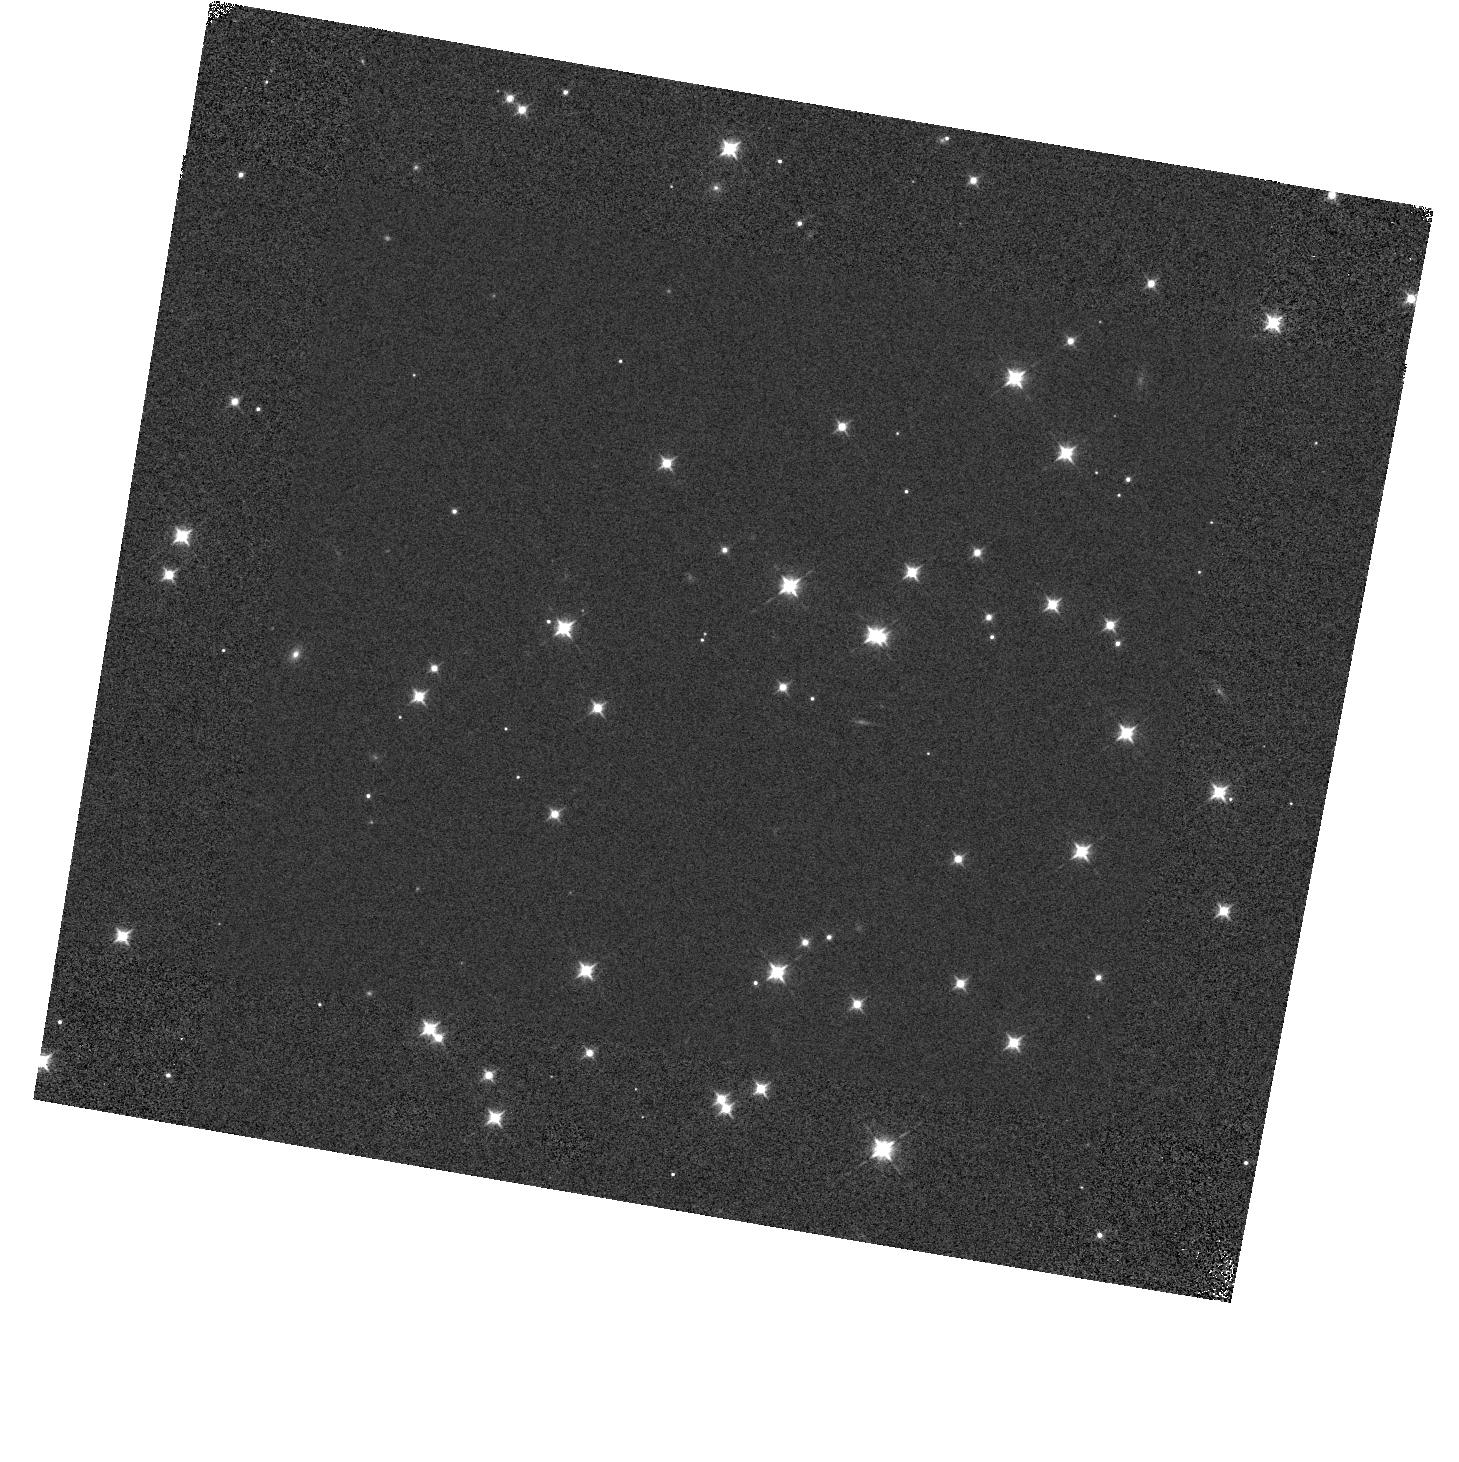
Target: NGC188-58-OFF1
Instrument: WFC3/IR
Filter: F098M
Exposure: 1 min
Observation ID: hst_11920_01_wfc3_ir_f098m_ibck01

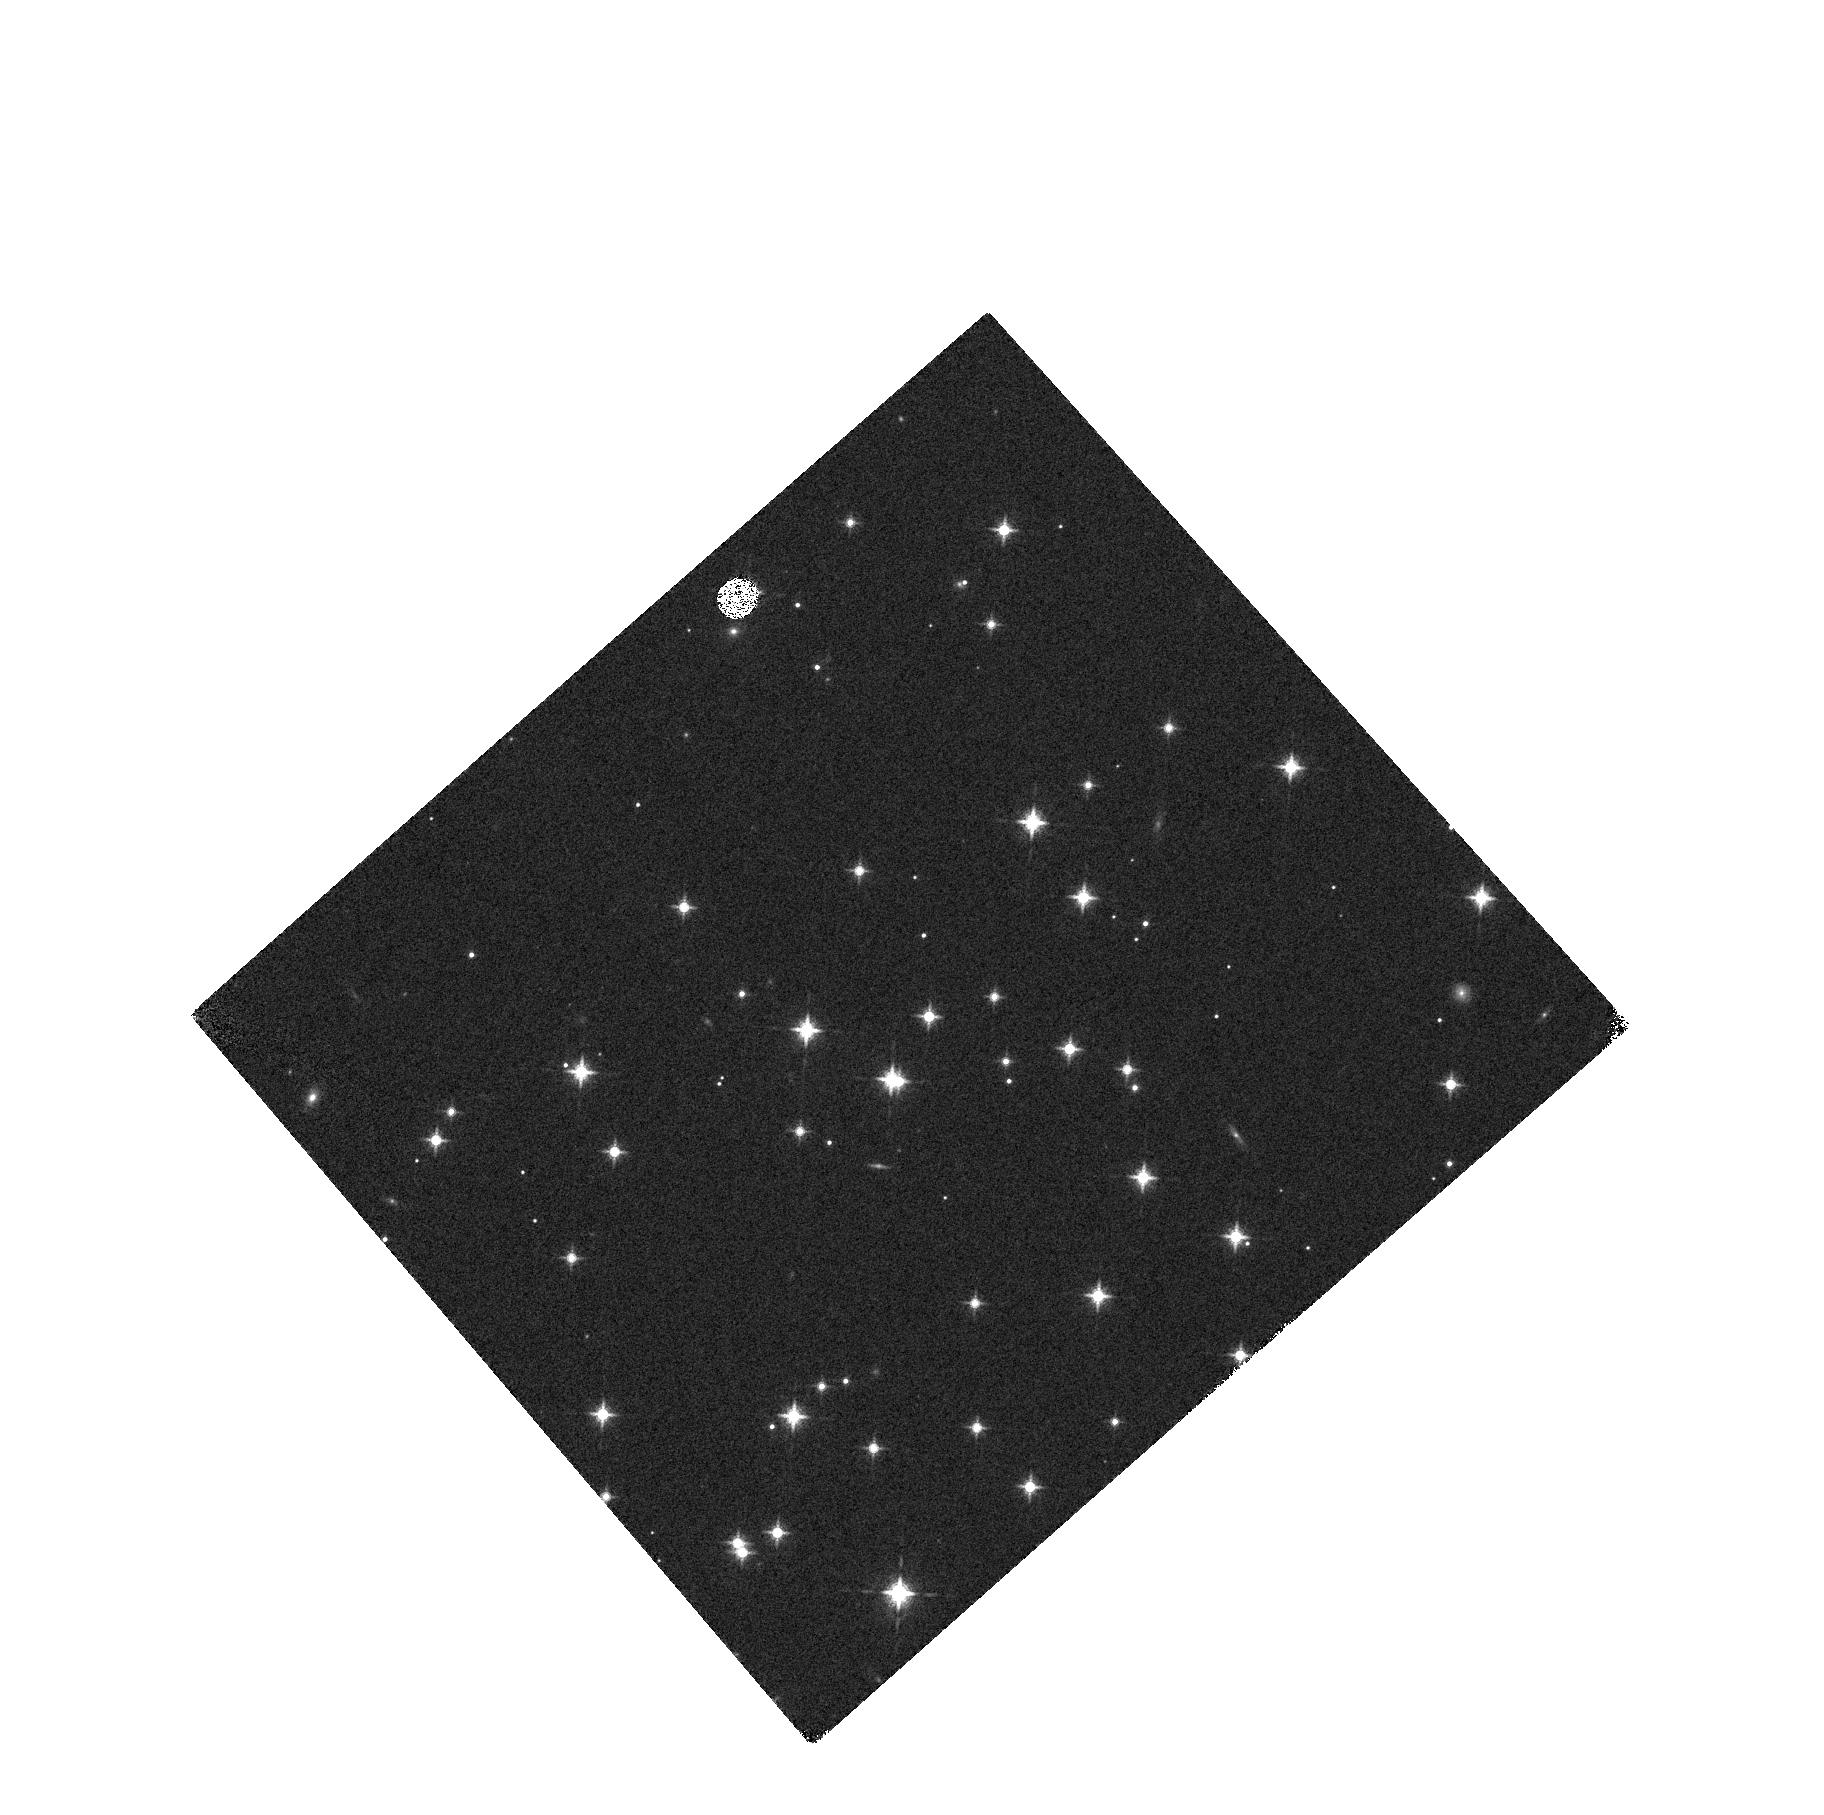
Target: NGC188-58
Instrument: WFC3/IR
Filter: F127M
Exposure: 3 min
Observation ID: hst_11920_02_wfc3_ir_f127m_ibck02

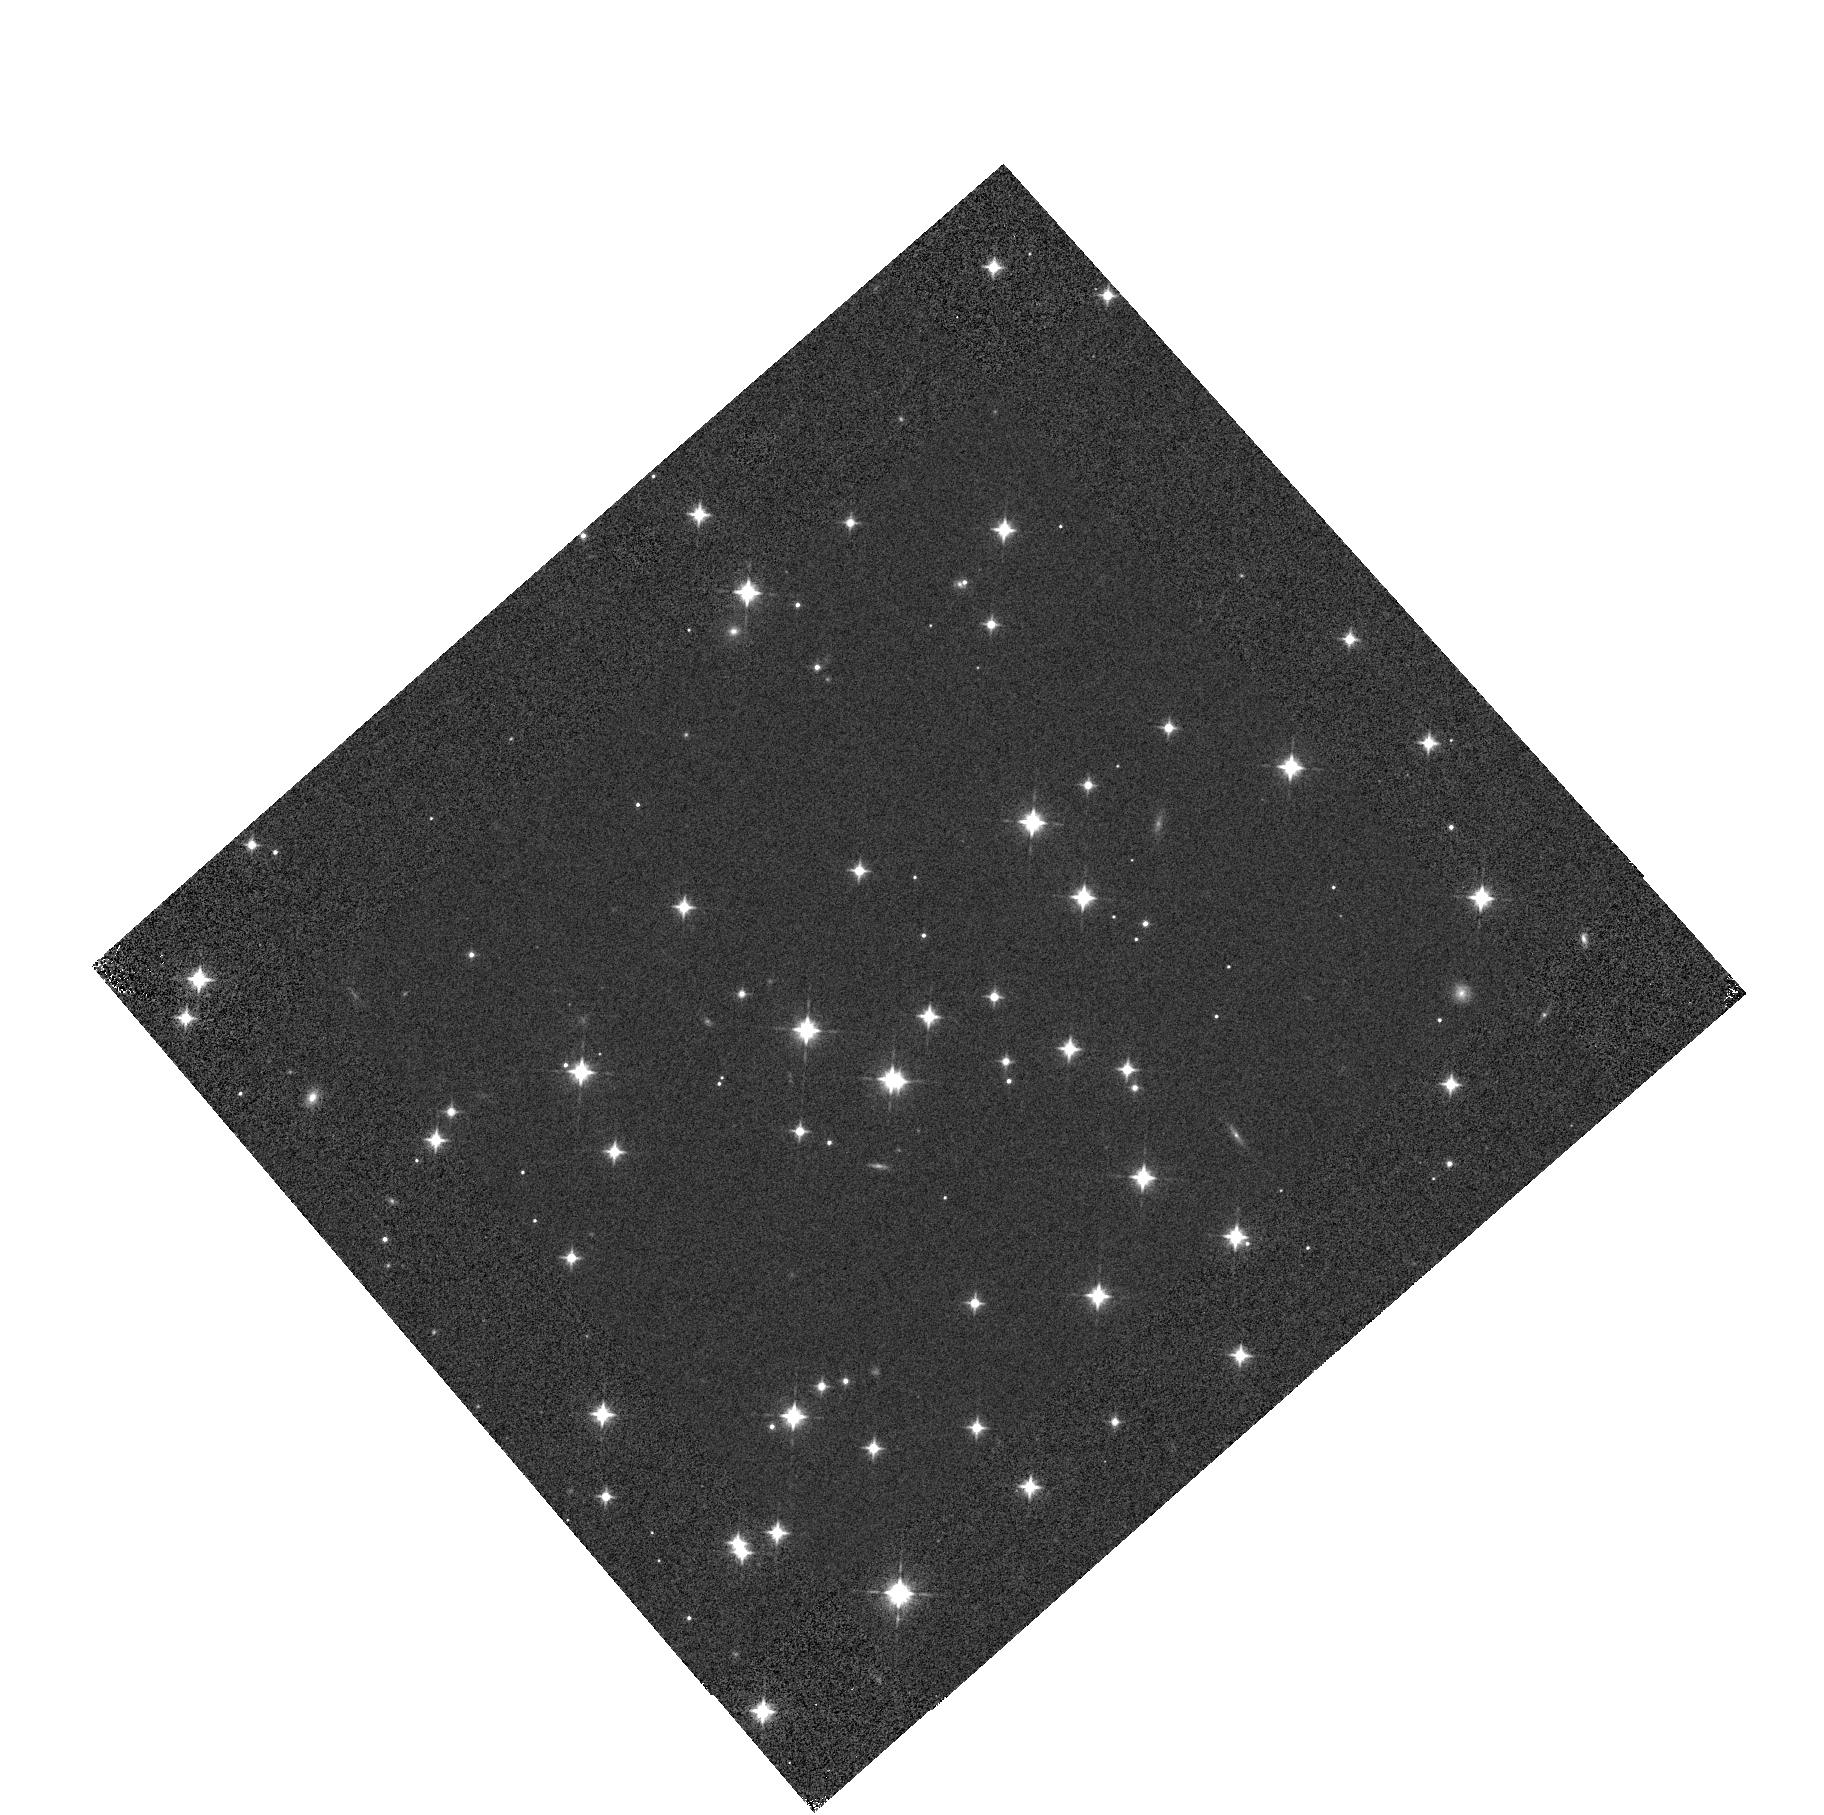
Target: NGC188-58-OFF2
Instrument: WFC3/IR
Filter: F105W
Exposure: 1 min
Observation ID: hst_11920_02_wfc3_ir_f105w_ibck02

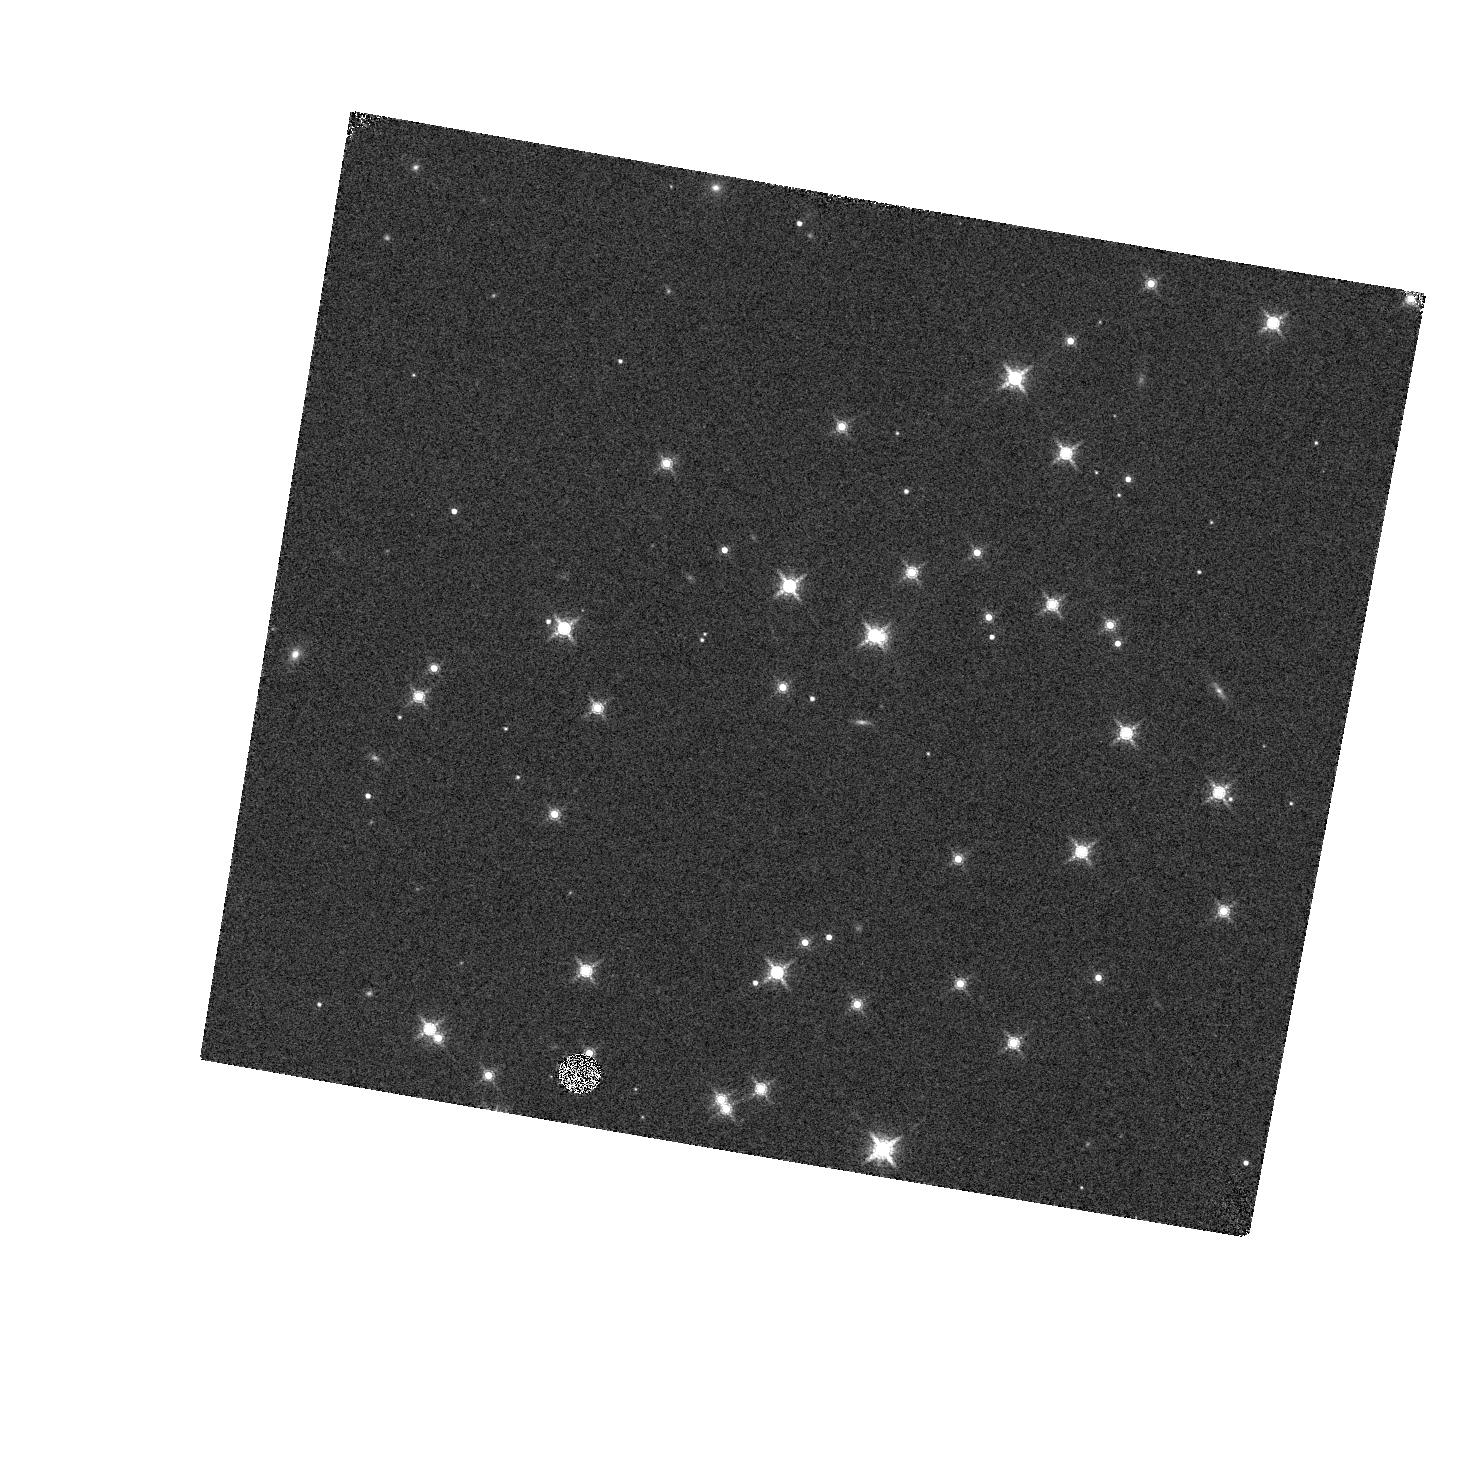
Target: NGC188-58
Instrument: WFC3/IR
Filter: F164N
Exposure: 10 min
Observation ID: hst_11920_01_wfc3_ir_f164n_ibck01

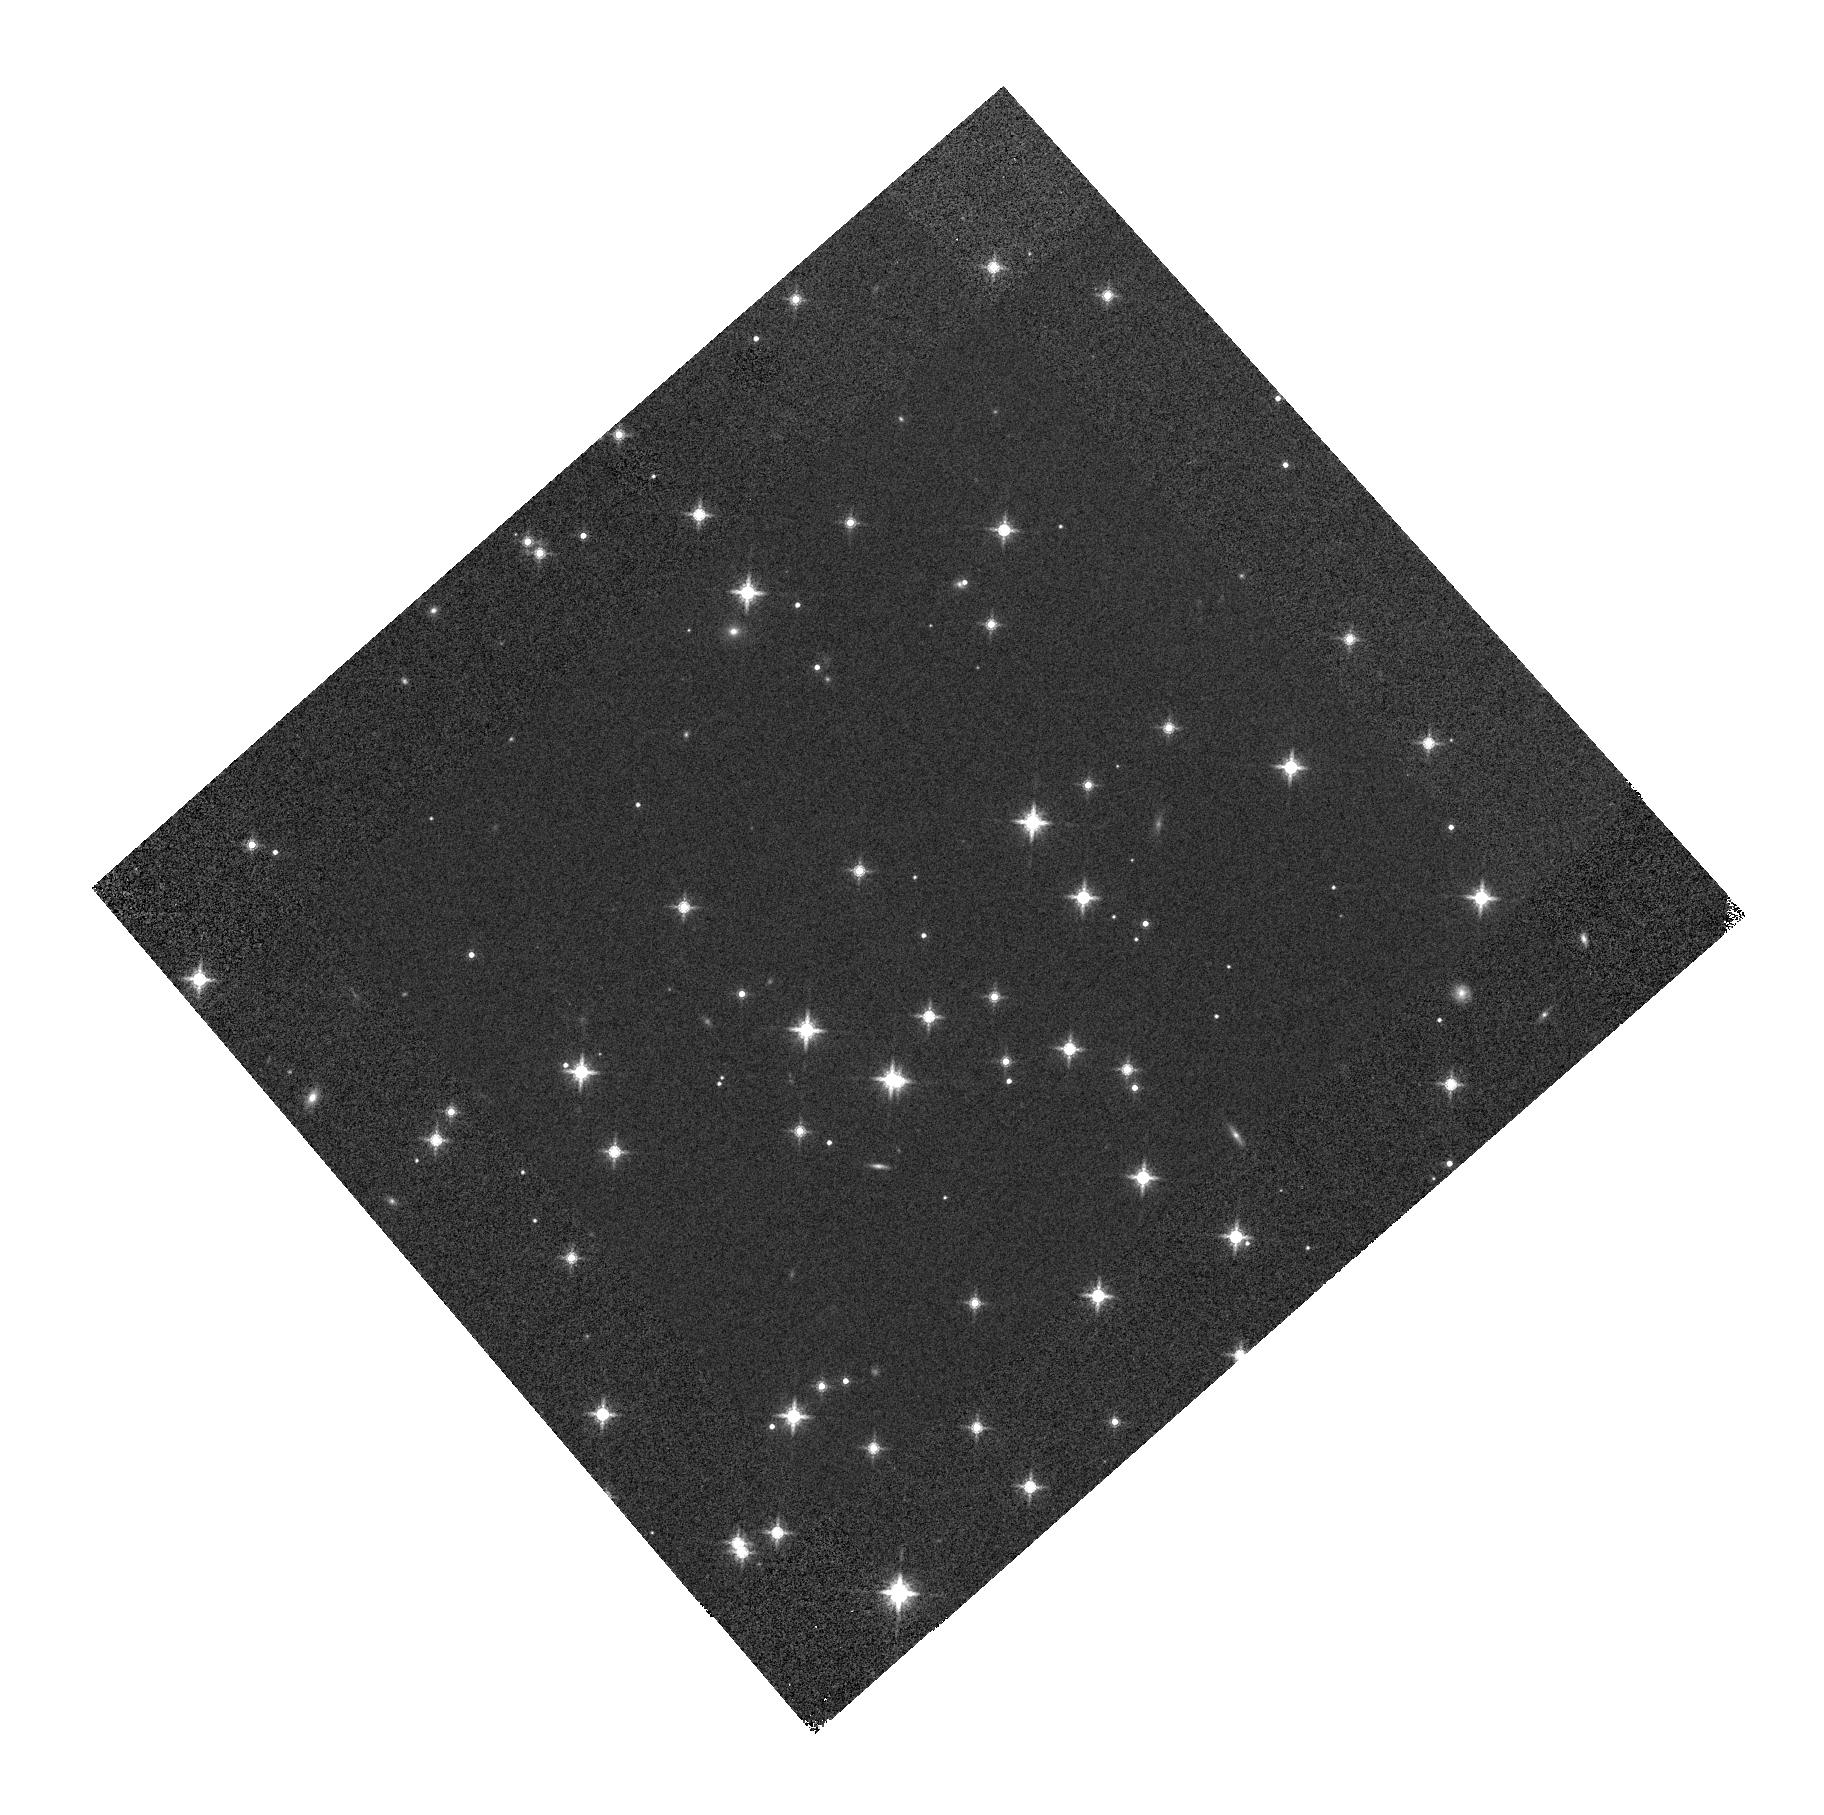
Target: NGC188-58
Instrument: WFC3/IR
Filter: F160W
Exposure: 1 min
Observation ID: hst_11920_02_wfc3_ir_f160w_ibck02

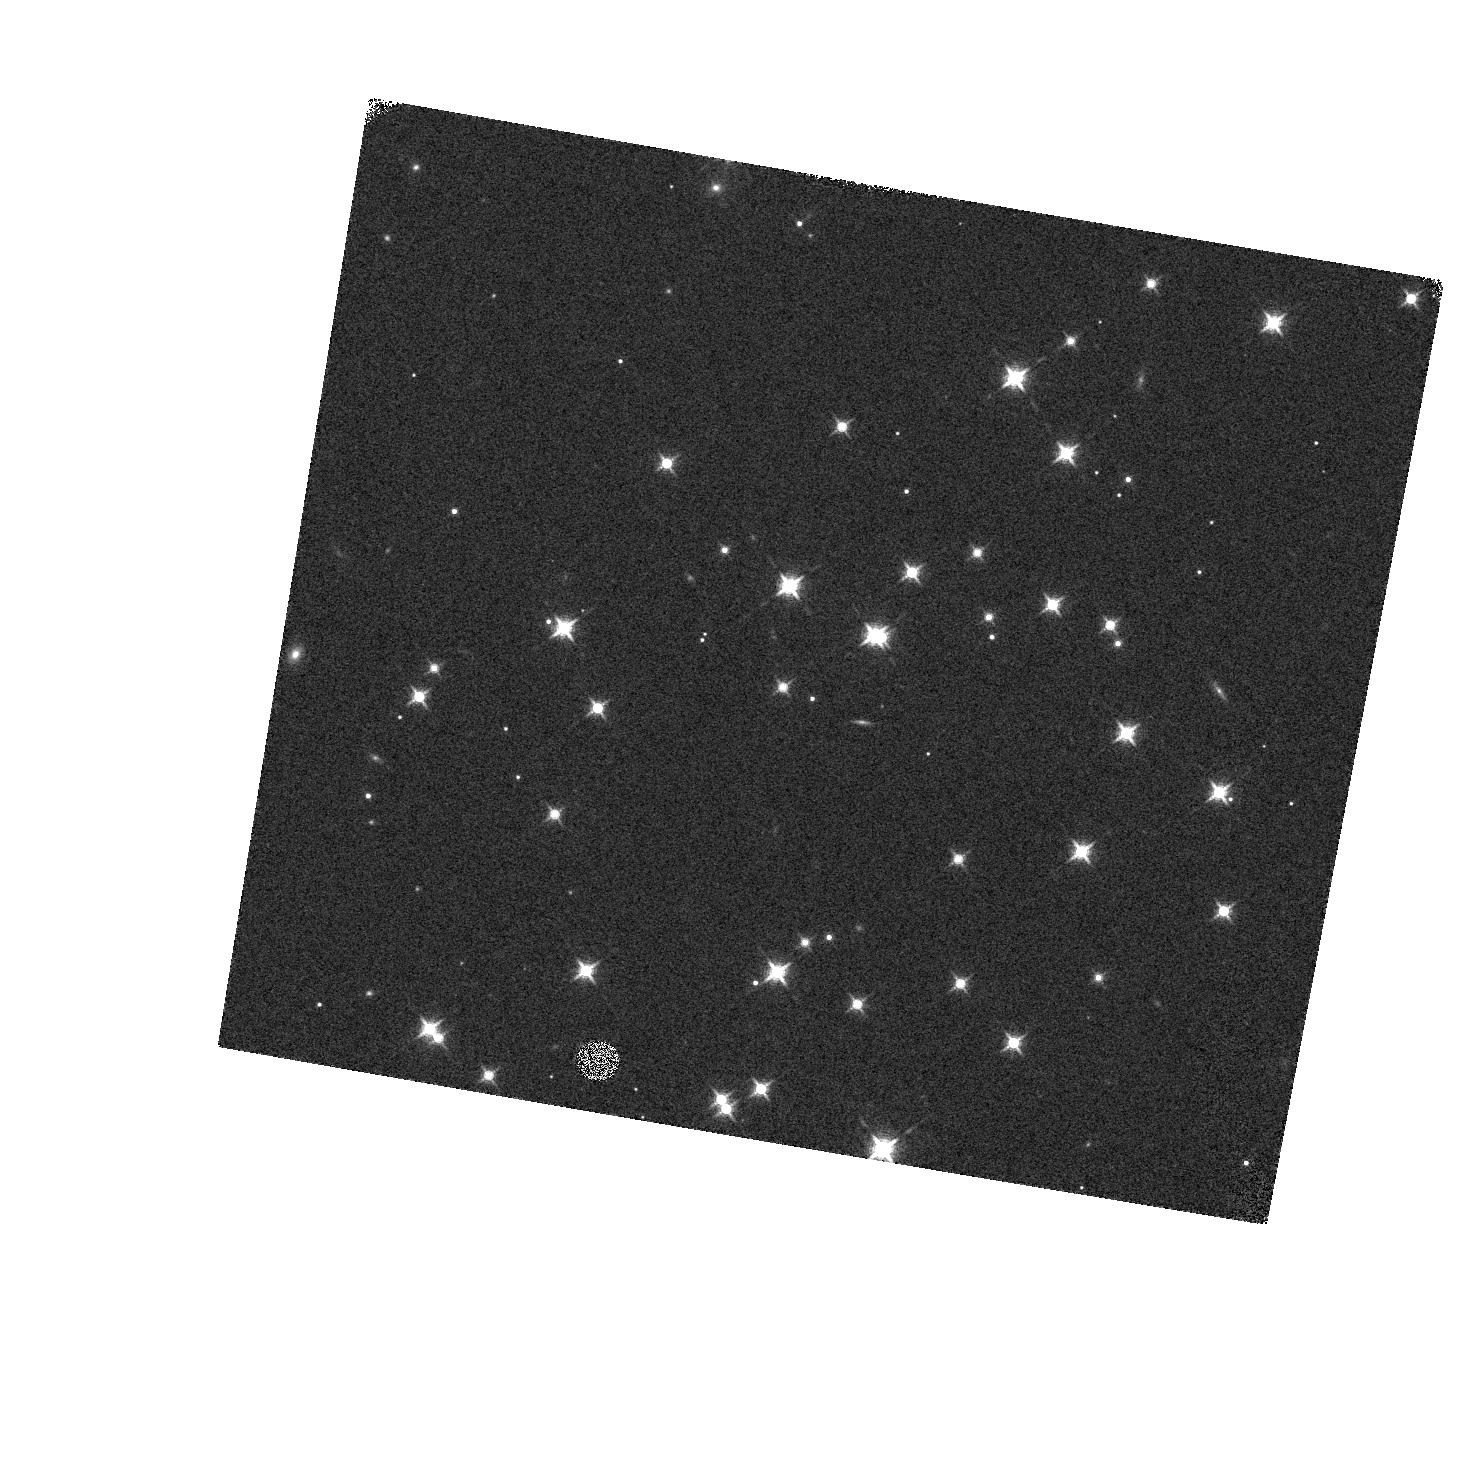
Target: NGC188-58
Instrument: WFC3/IR
Filter: F127M
Exposure: 3 min
Observation ID: hst_11920_01_wfc3_ir_f127m_ibck01

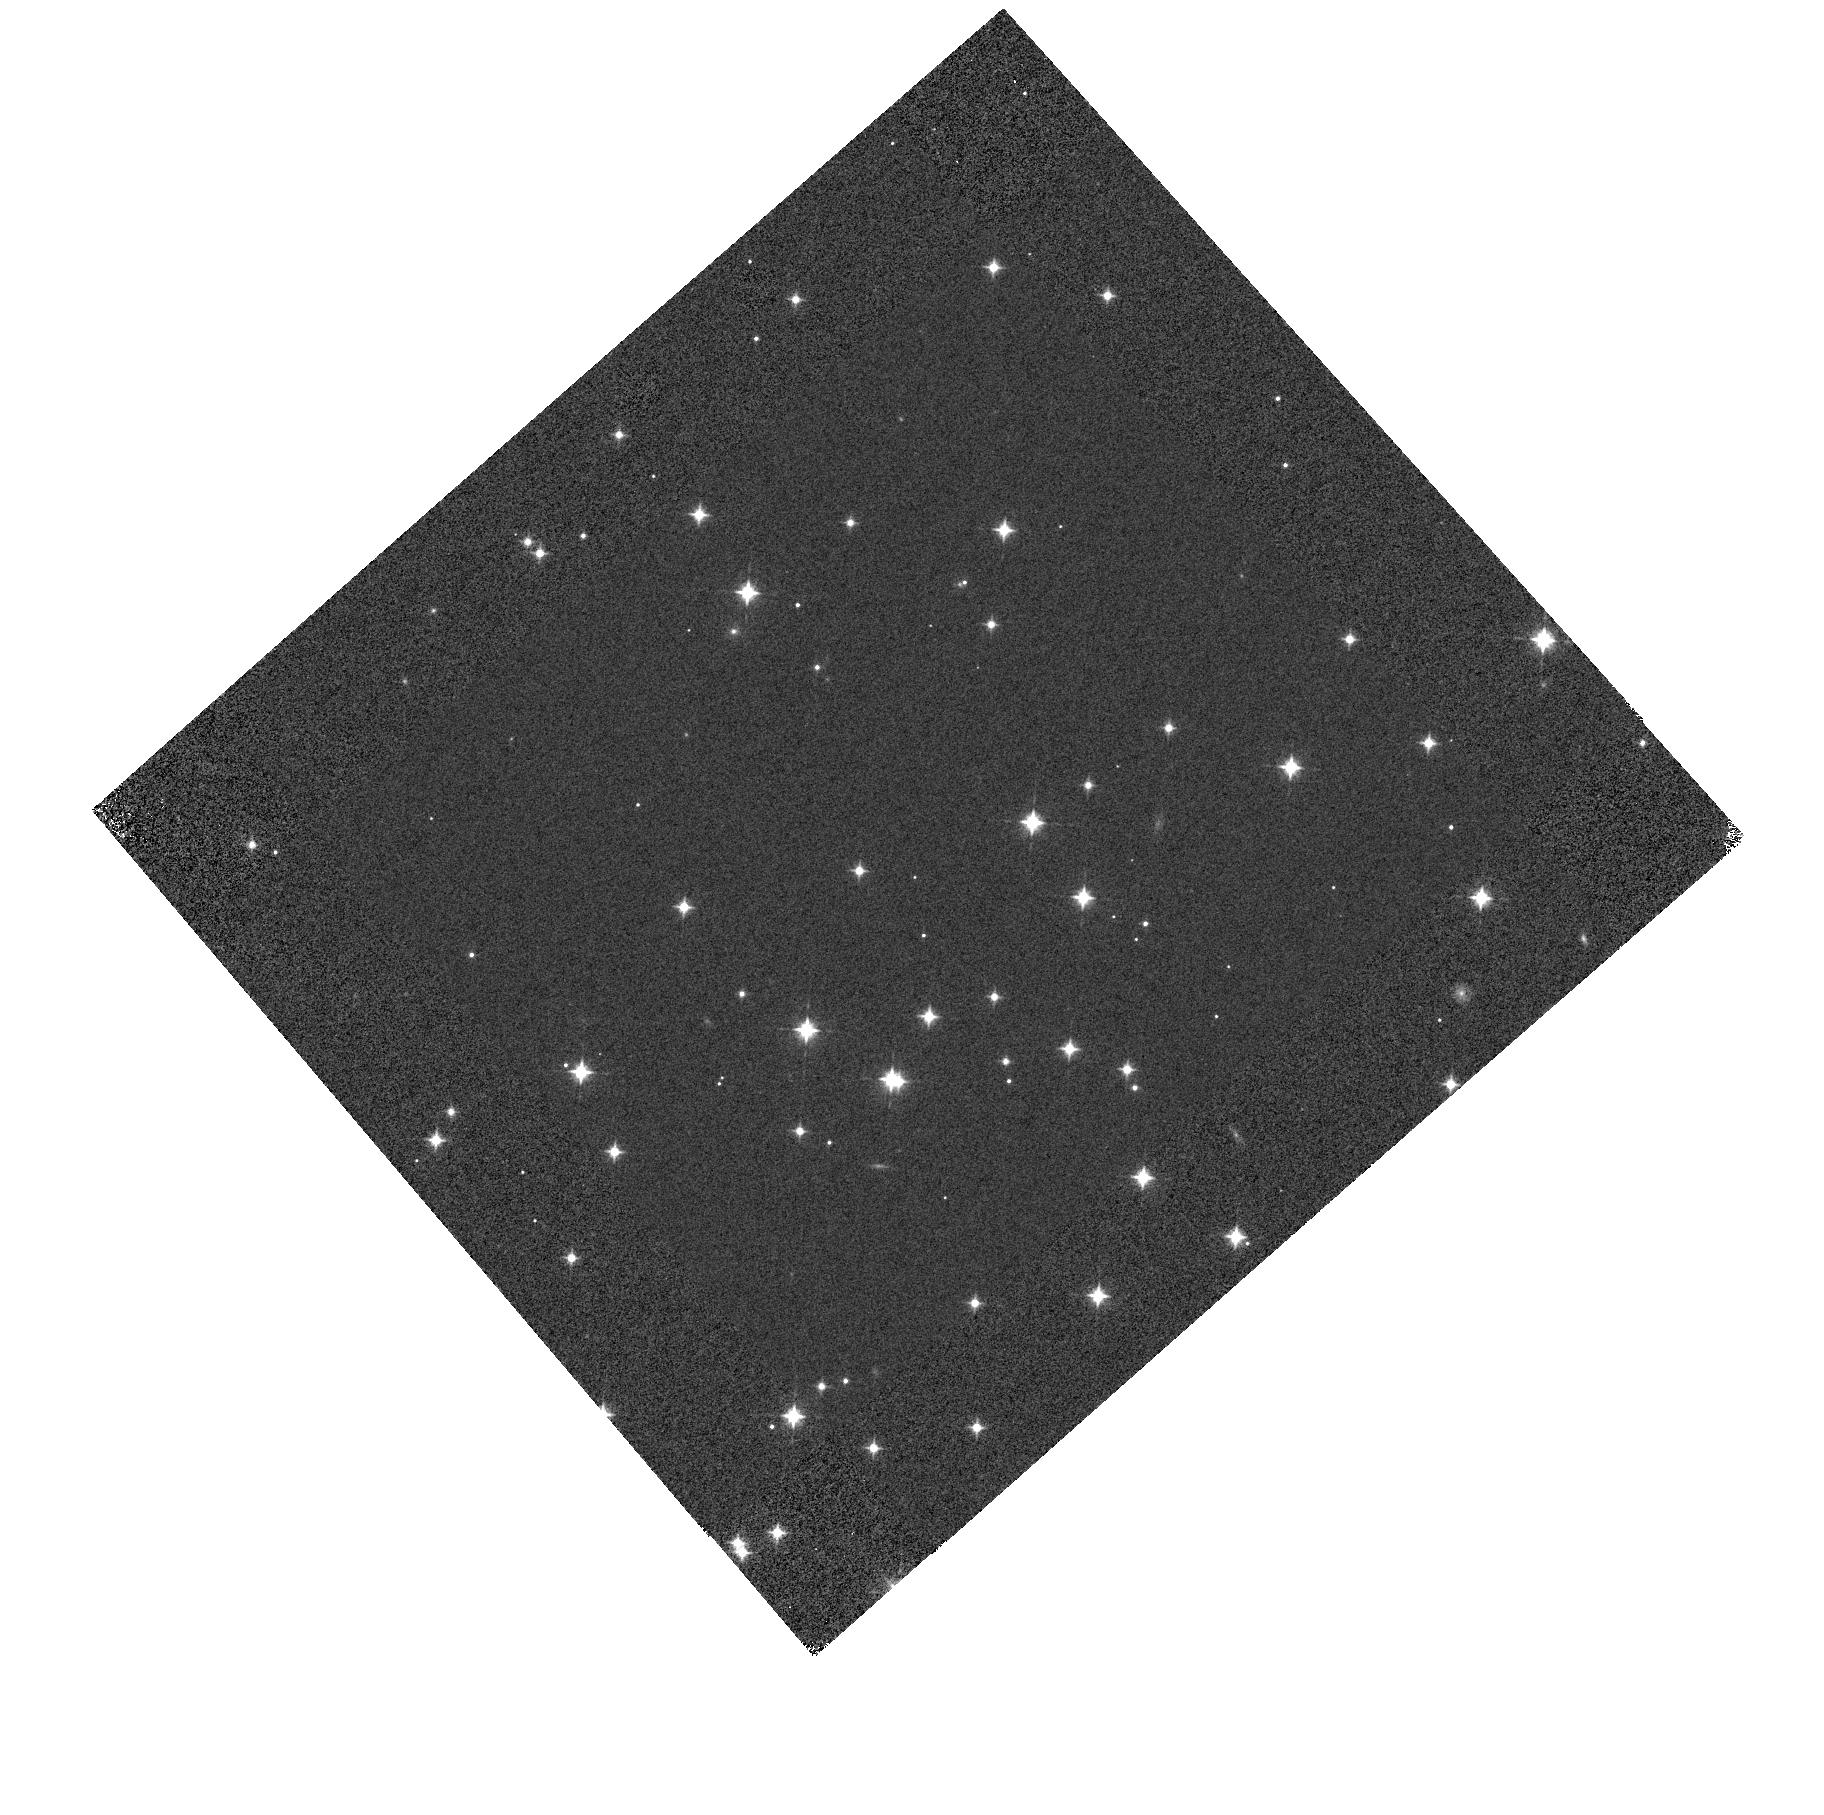
Target: NGC188-58-OFF1
Instrument: WFC3/IR
Filter: F098M
Exposure: 1 min
Observation ID: hst_11920_02_wfc3_ir_f098m_ibck02

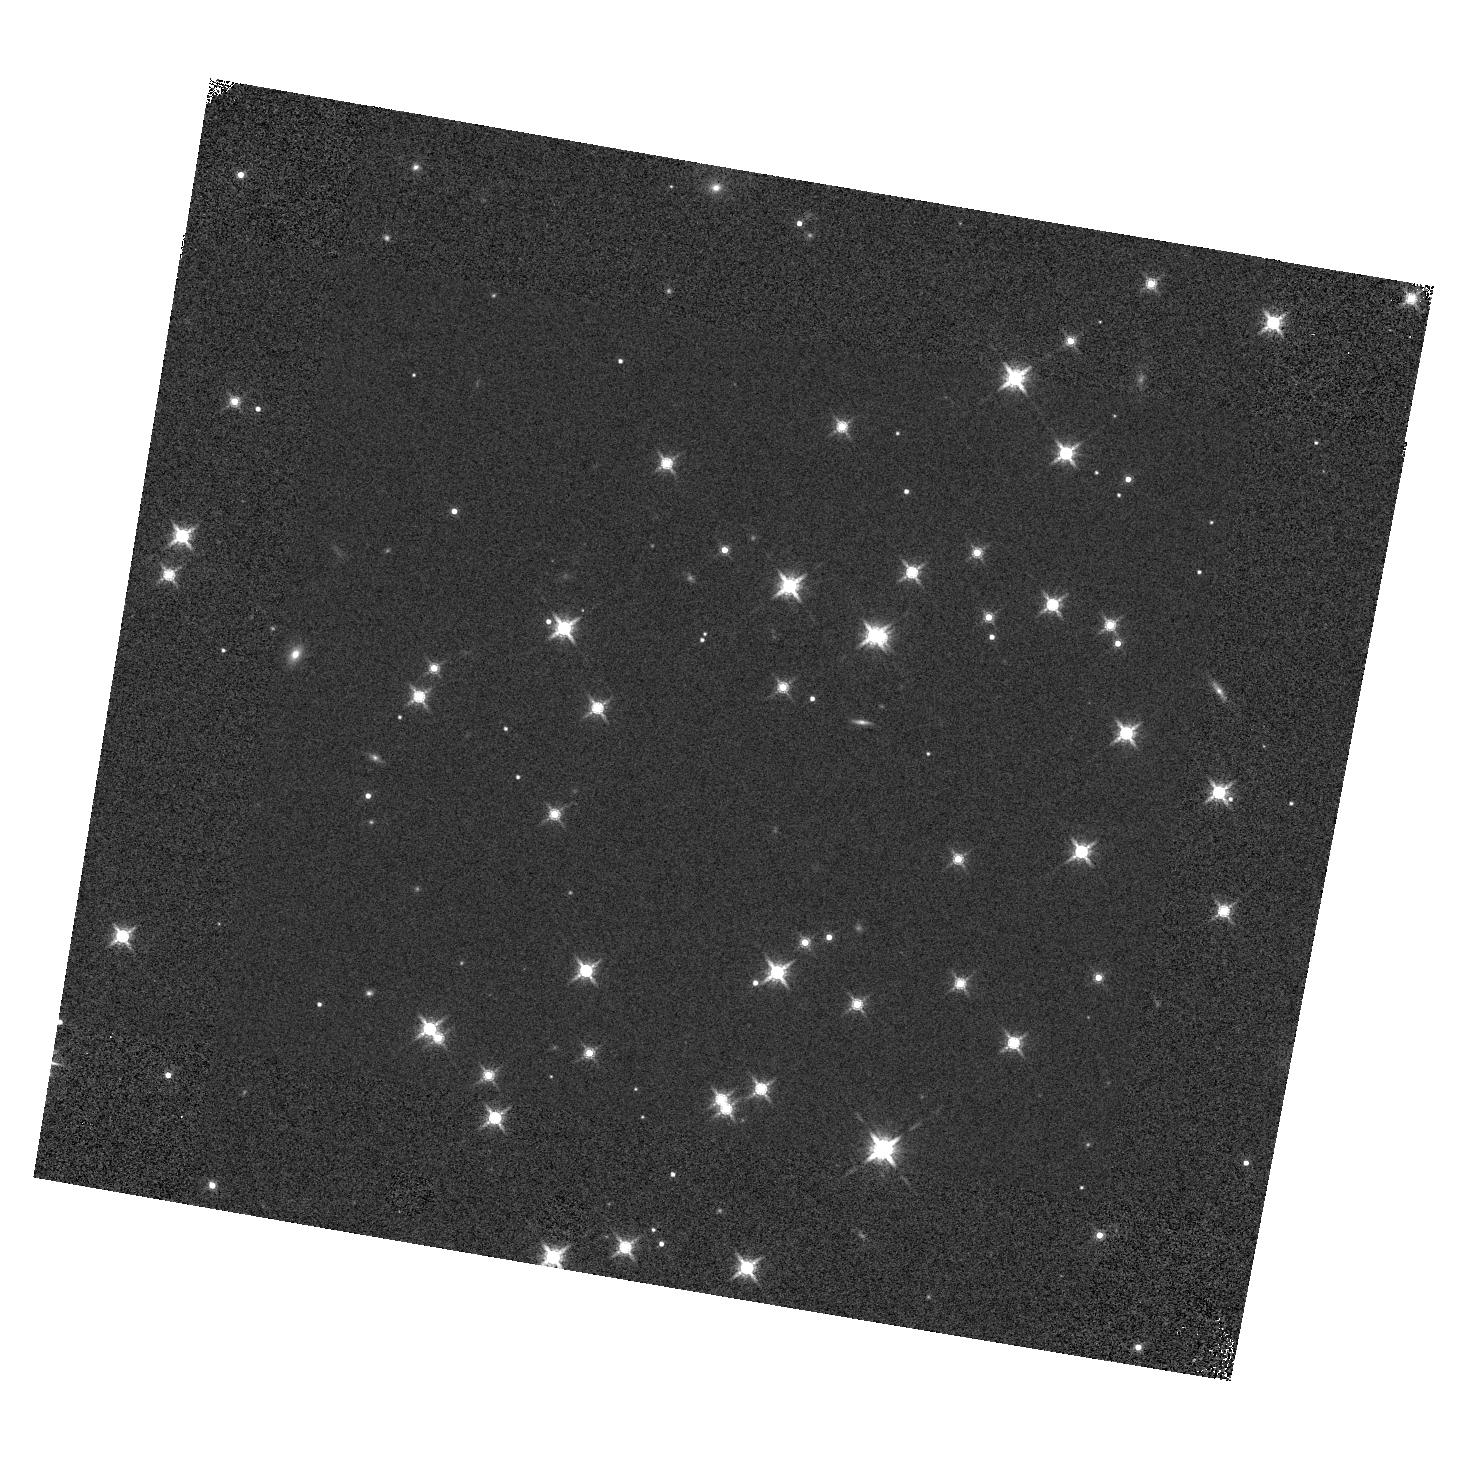
Target: NGC188-58
Instrument: WFC3/IR
Filter: F160W
Exposure: 1 min
Observation ID: hst_11920_01_wfc3_ir_f160w_ibck01

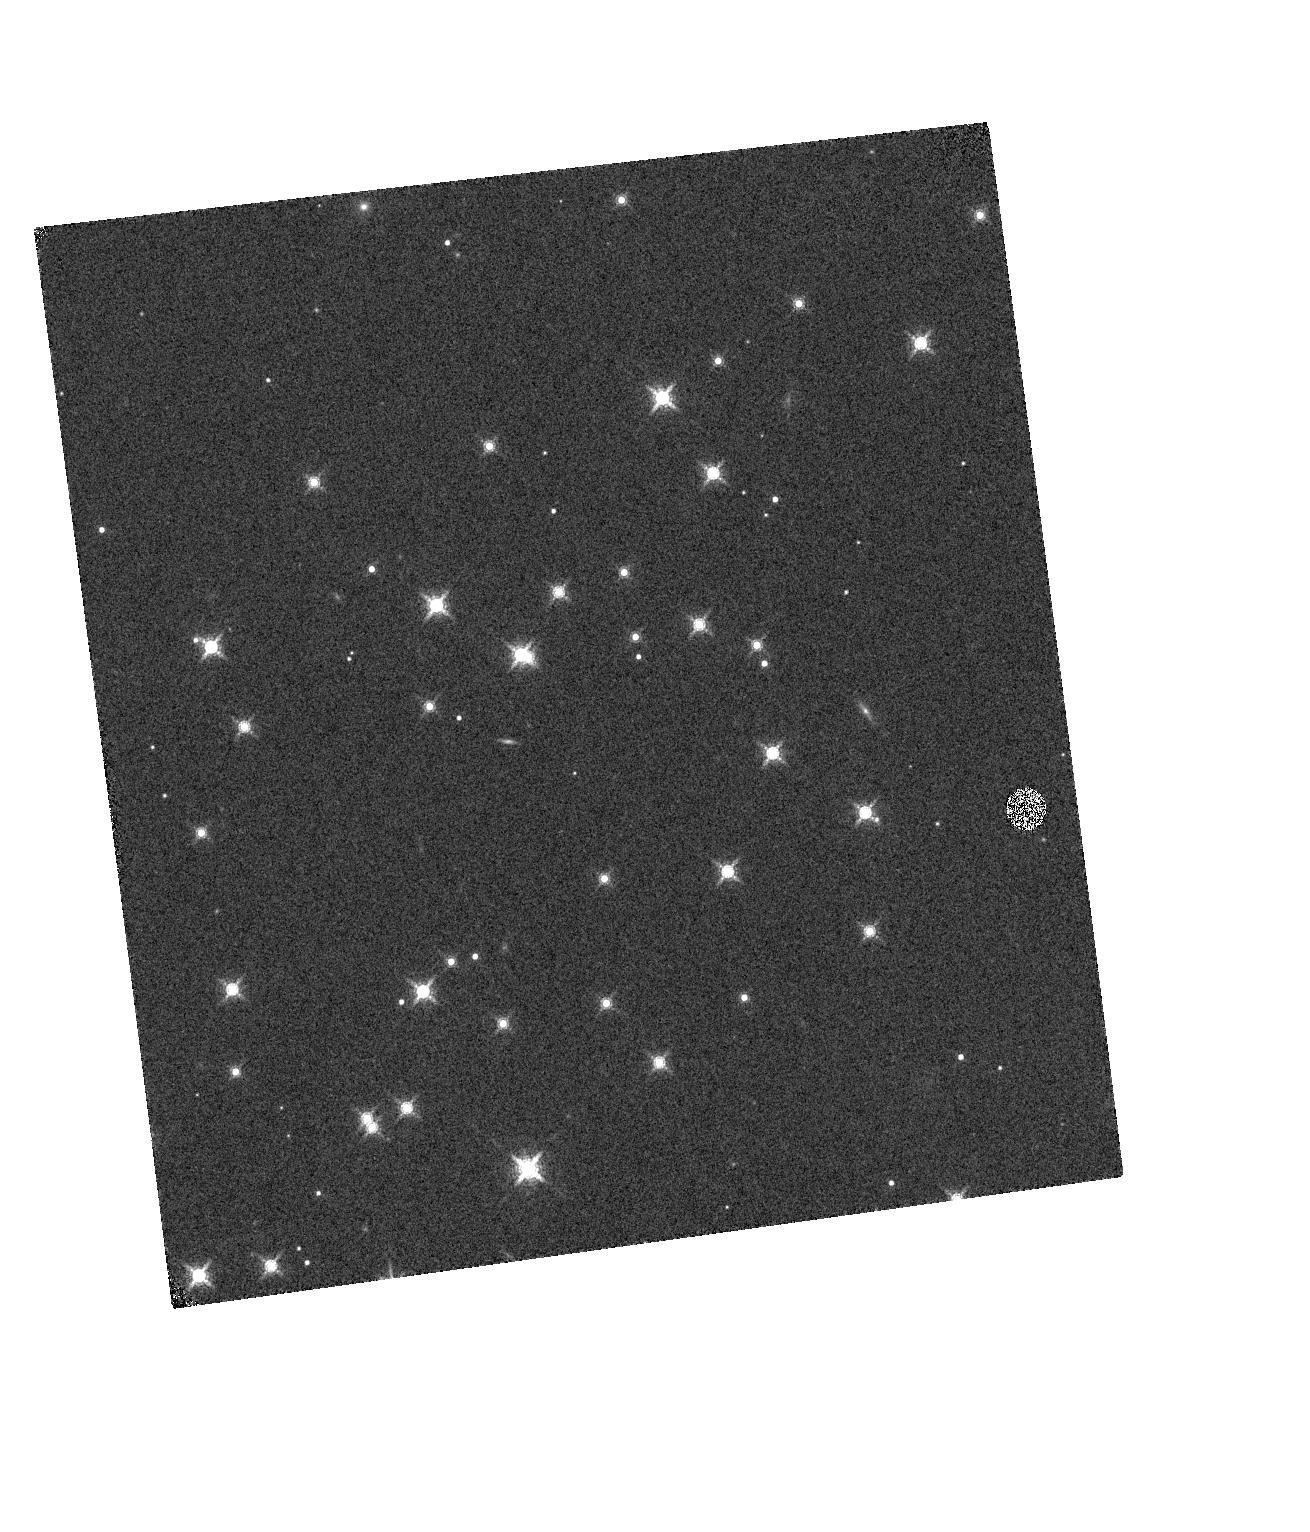
Target: NGC188-58
Instrument: WFC3/IR
Filter: F164N
Exposure: 10 min
Observation ID: hst_11920_03_wfc3_ir_f164n_ibck03

WFC3 IR Image Quality (PI: Dressel, Linda L.)

The IR imaging performance over the detector will be assessed periodically (every 4 months) in two passbands to check for image stability. The field around star 58 in the open cluster NGC188 is the chosen target because it is sufficiently dense to provide good sampling over the FOV while providing enough isolated stars to permit accurate PSF (point spread function) measurement. It is available year-round and used previously for ACS image quality assessment. The field is astrometric, and astrometric guide stars will be used, so that the plate scale and image orientation may also be determined if necessary (as in SMOV proposals 11437 and 11443). Full frame images will be obtained at each of 4 POSTARG offset positions designed to improve sampling over the detector in F098M, F105W, and F160W. The PSFs will be sampled at 4 positions with subpixel shifts in filters F164N and F127M. This proposal is a periodic repeat (once every 4 months) of the visits in SMOV proposal 11437 (activity ID WFC3-24). The data will be analyzed using the code and techniques described in ISR WFC3 2008-41 (Hartig). Profiles of encircled energy will be monitored and presented in an ISR. If an update to the SIAF is needed, (V2, V3) locations of stars will be obtained from the Flight Ops Sensors and Calibrations group at GSFC, the (V2, V3) of the reference pixel and the orientation of the detector will be determined by the WFC3 group, and the Telescopes group will update and deliver the SIAF to the PRDB branch. The specific PSF metrics to be examined are encircled energy for aperture diameter 0.25, 0.37, and 0.60 arcsec, FWHM, and sharpness. (See ISR WFC3 2008-41 tables 2 and 3 and preceding text.) ~20 stars distributed over the detector will be measured in each exposure for each filter. The mean, rms, and rms of the mean will be determined for each metric. The values determined from each of the 4 exposures per filter within a visit will be compared to each other to see to what extent they are affected by "breathing". Values will be compared from visit to visit, starting with the values obtained during SMOV after the fine alignment has been performed, to see if the measures of the compactness of the PSF indicate degradation over time. The analysis will be repeated for stars on the inner part of the detector and stars on the outer part of the detector to check for differential degradation of the PSF. As an example of the analysis, one can examine the sharpness of the F160W PSF exposures made during thermal vacuum testing (ISR WFC3 2008-41). To compare two samples, one can define the PSFs on each half of the detector (lower and upper) as a sample (with 7 and 8 PSFs, respectively). The mean, rms, and rms of the mean sharpness are 0.0826, 0.0067, and 0.0027 for one half, and 0.0773, 0.0049, and 0.0019 for the other. The difference of the means is 0.0053 and the statistical error in that difference is 0.0033, so the difference is not significant.